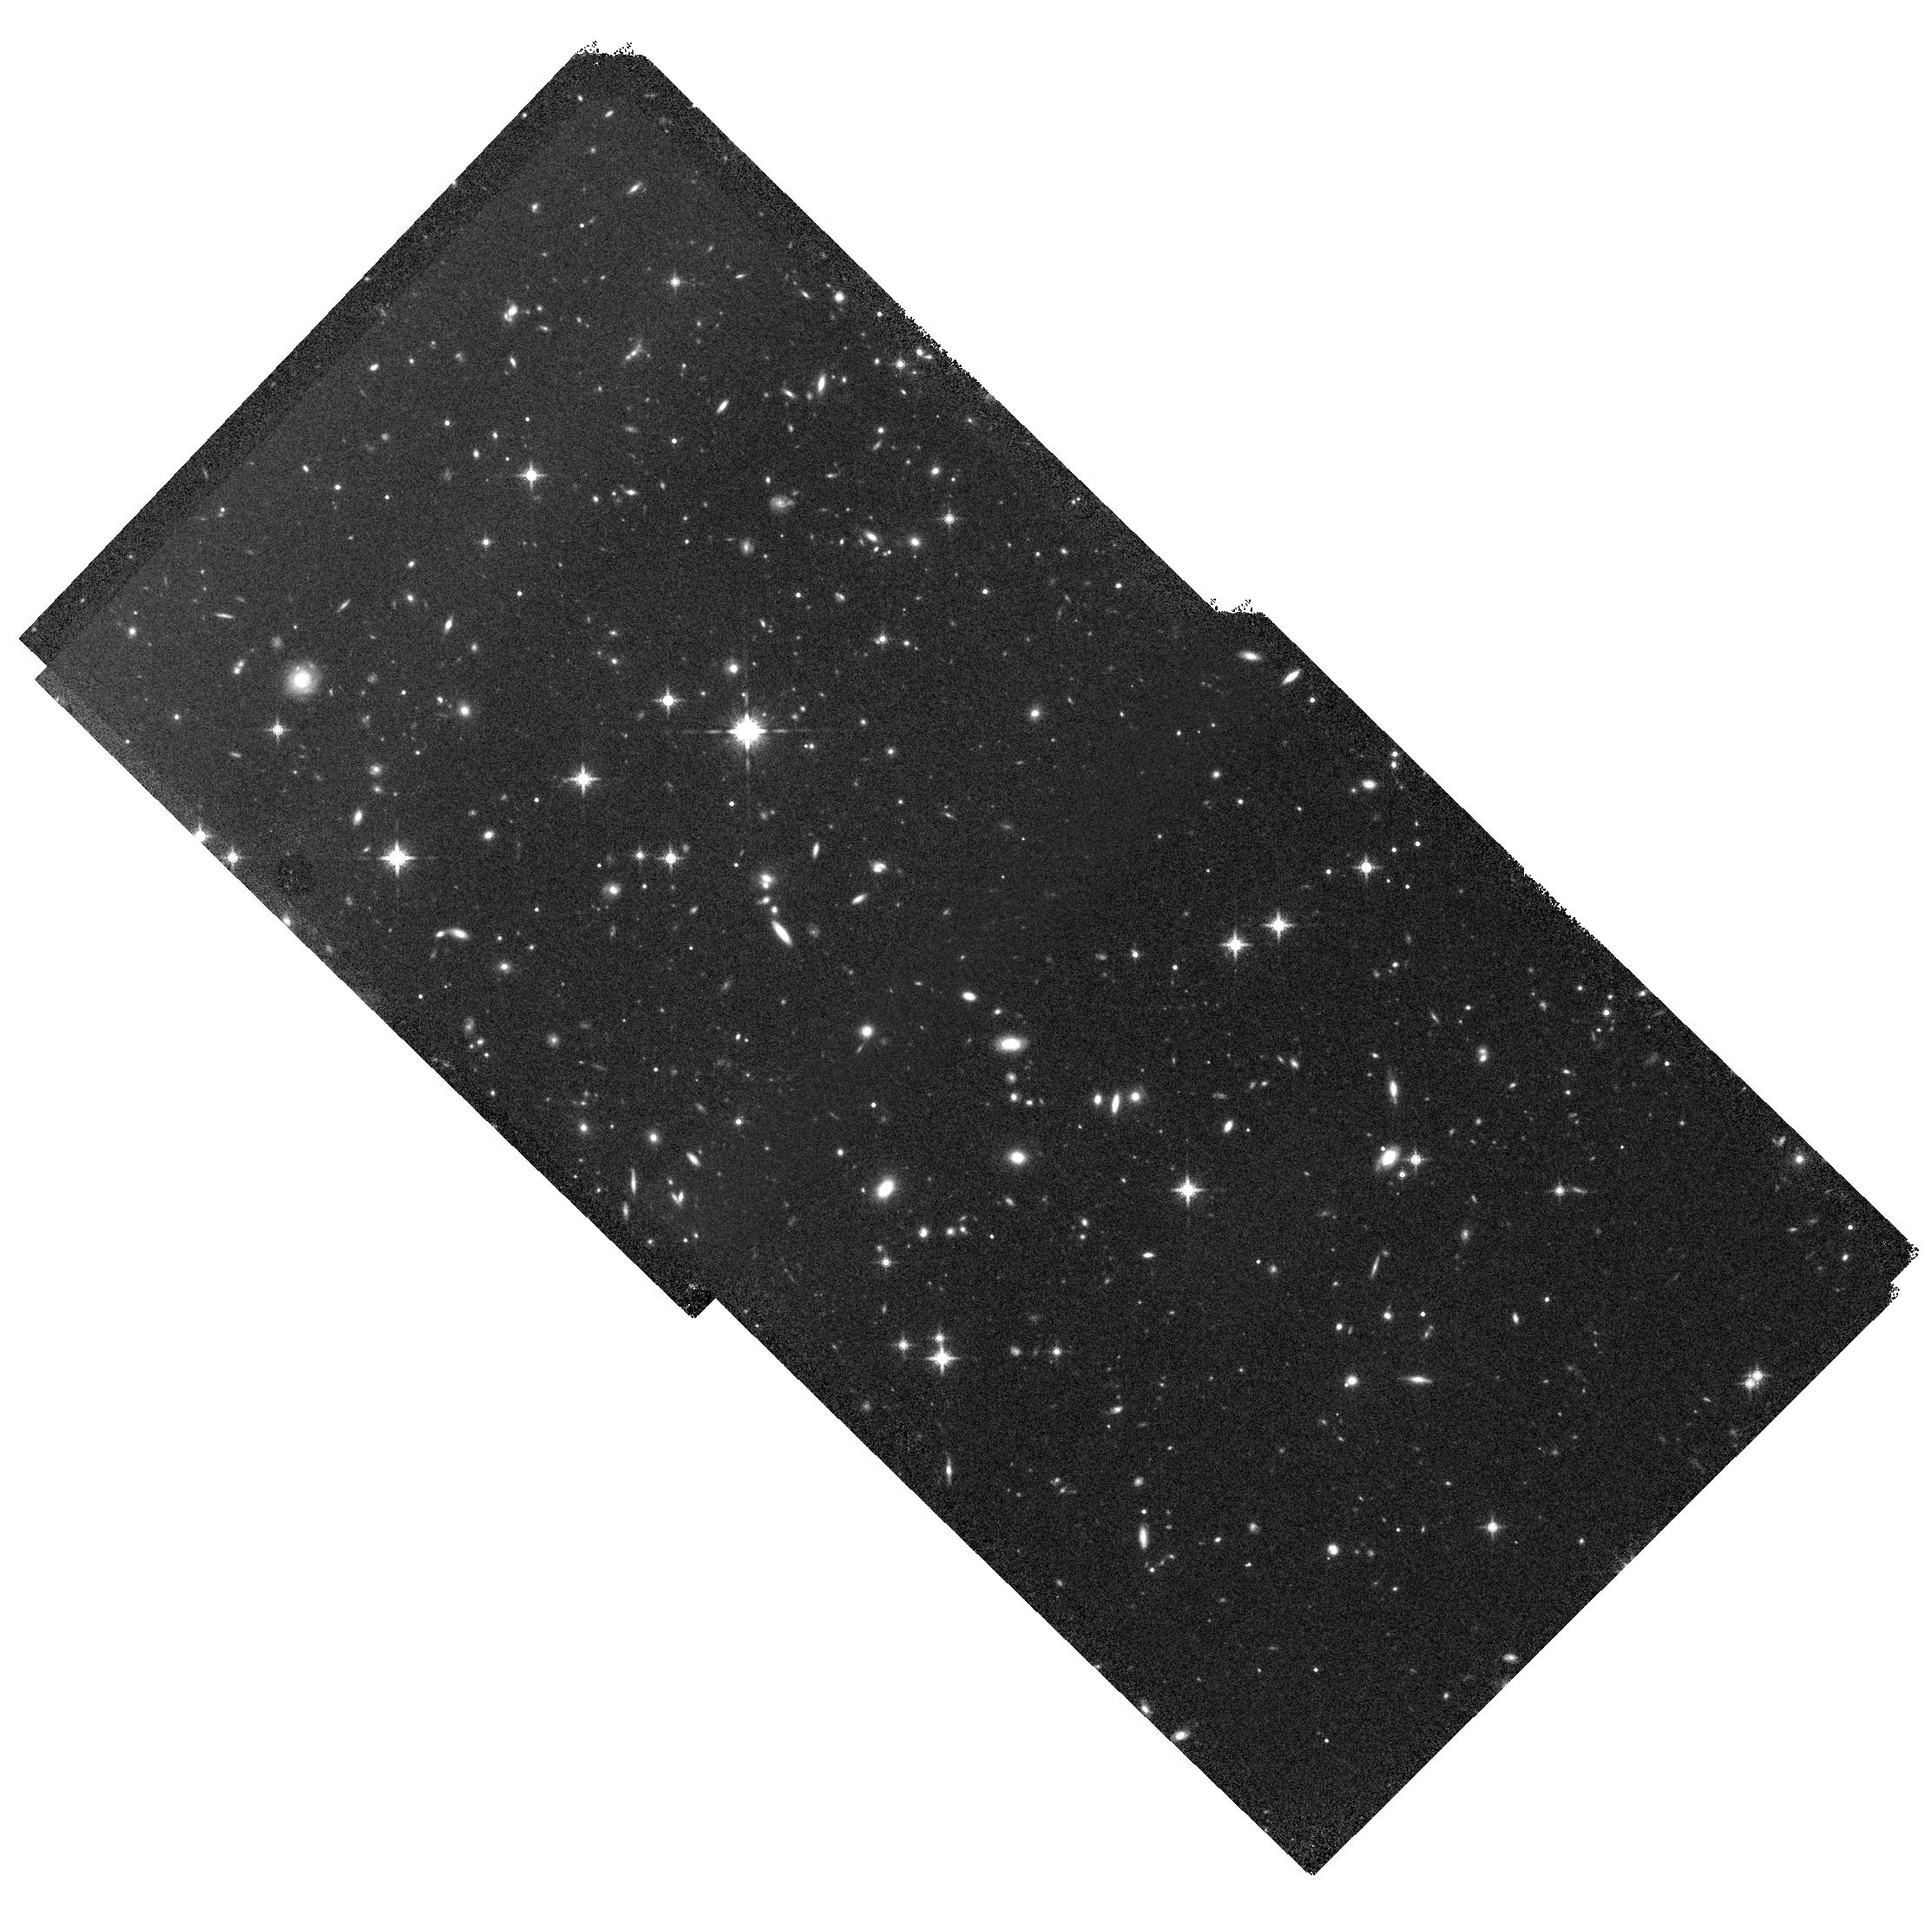
Target: SPT-CL-J2106-5844
Instrument: WFC3/IR
Filter: F160W
Exposure: 34 min
Observation ID: hst_15883_03_wfc3_ir_f160w_idzw03

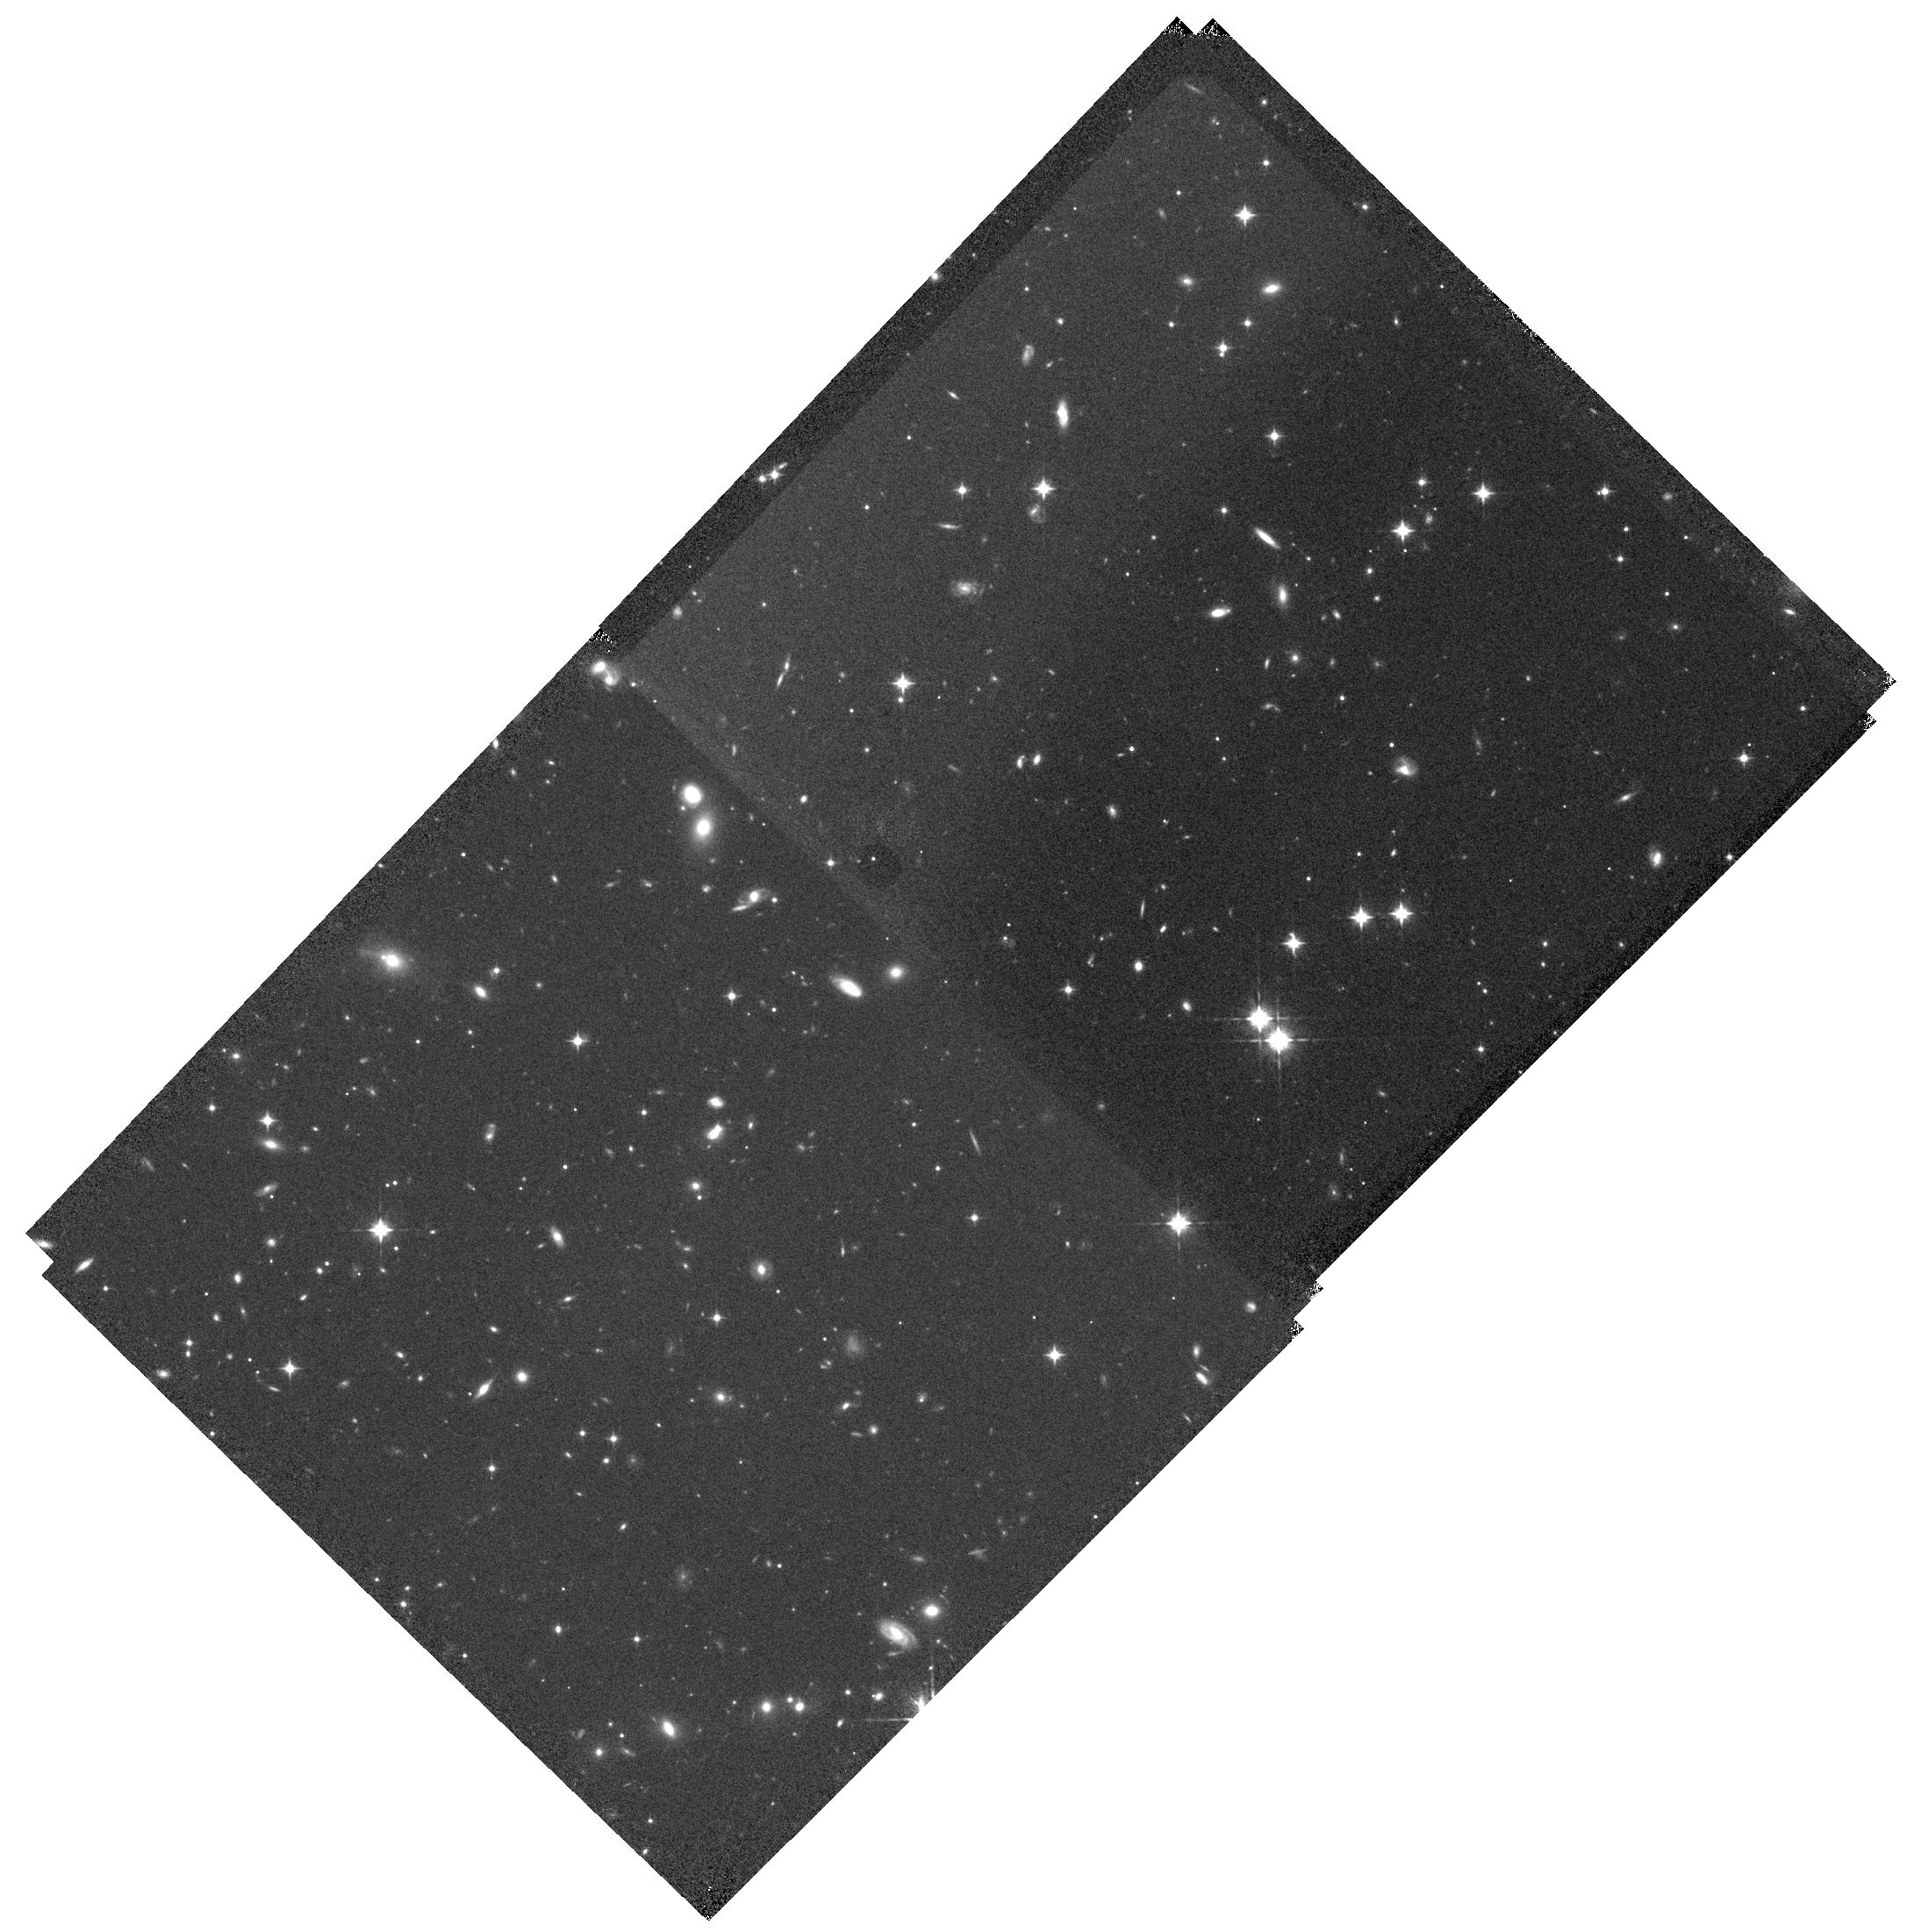
Target: SPT-CL-J2106-5844
Instrument: WFC3/IR
Filter: F105W
Exposure: 32 min
Observation ID: hst_15883_02_wfc3_ir_f105w_idzw02

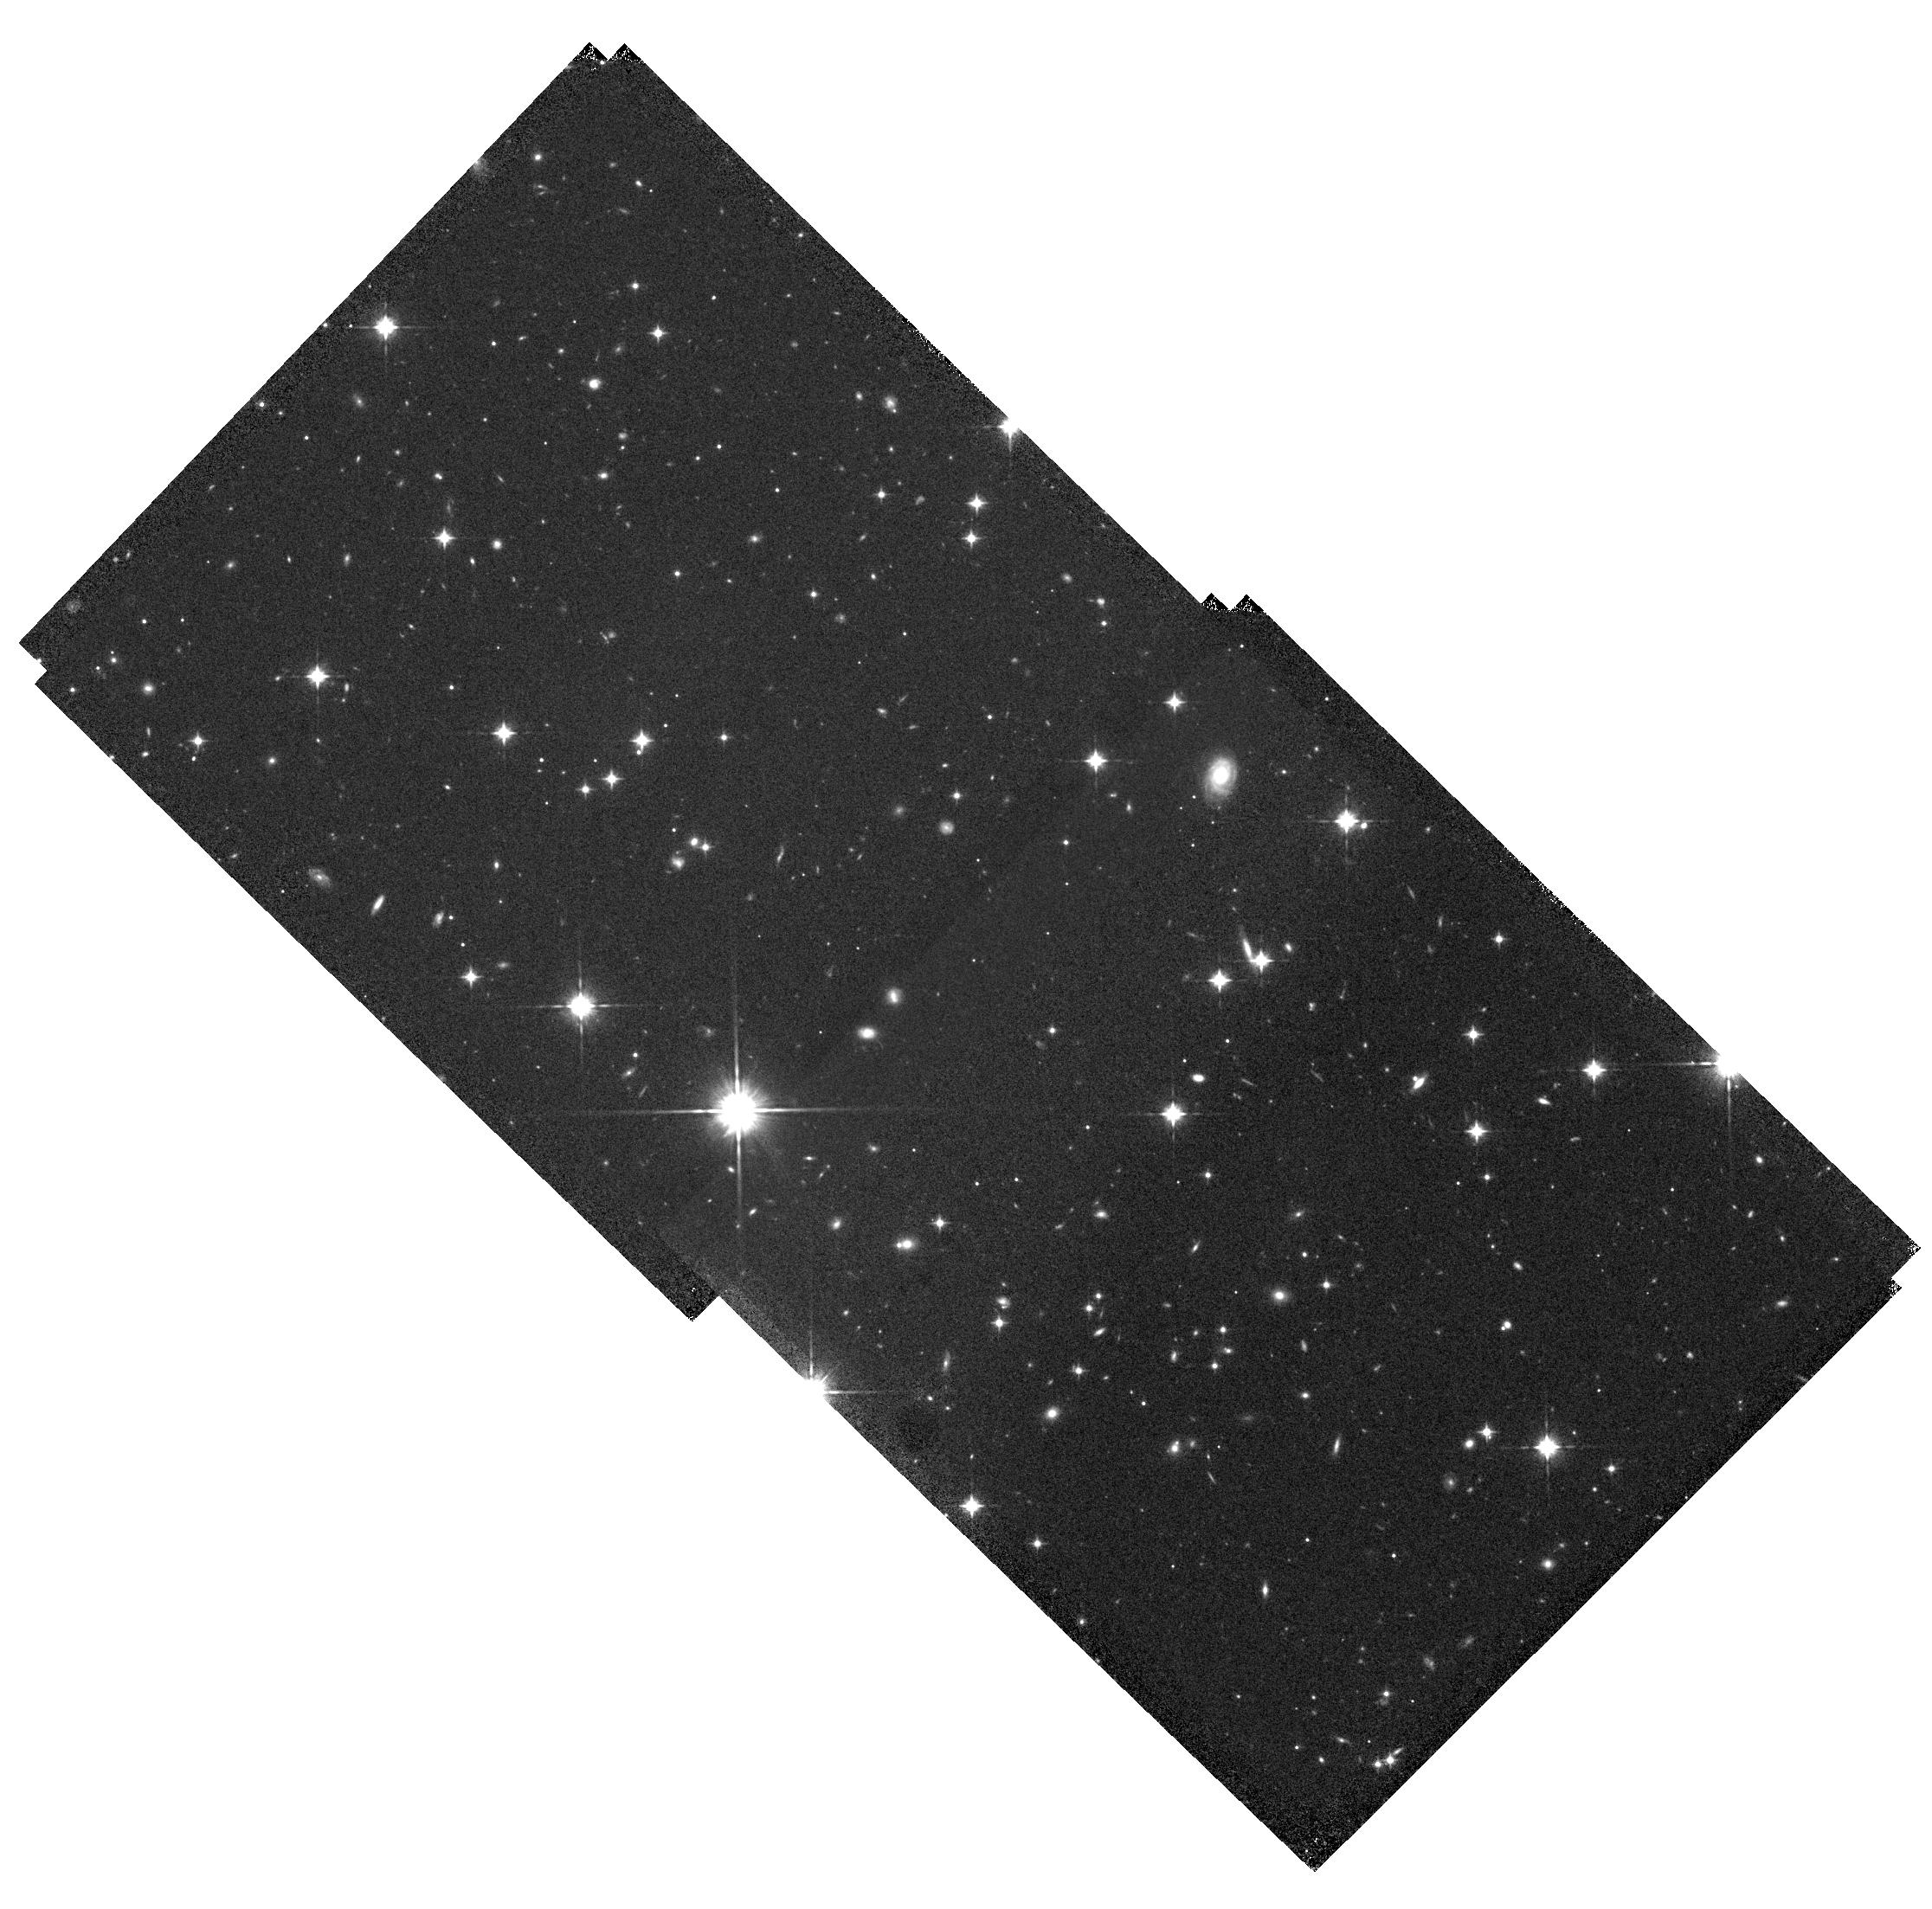
Target: SPT-CL-J2106-5844
Instrument: WFC3/IR
Filter: F105W
Exposure: 32 min
Observation ID: hst_15883_04_wfc3_ir_f105w_idzw04

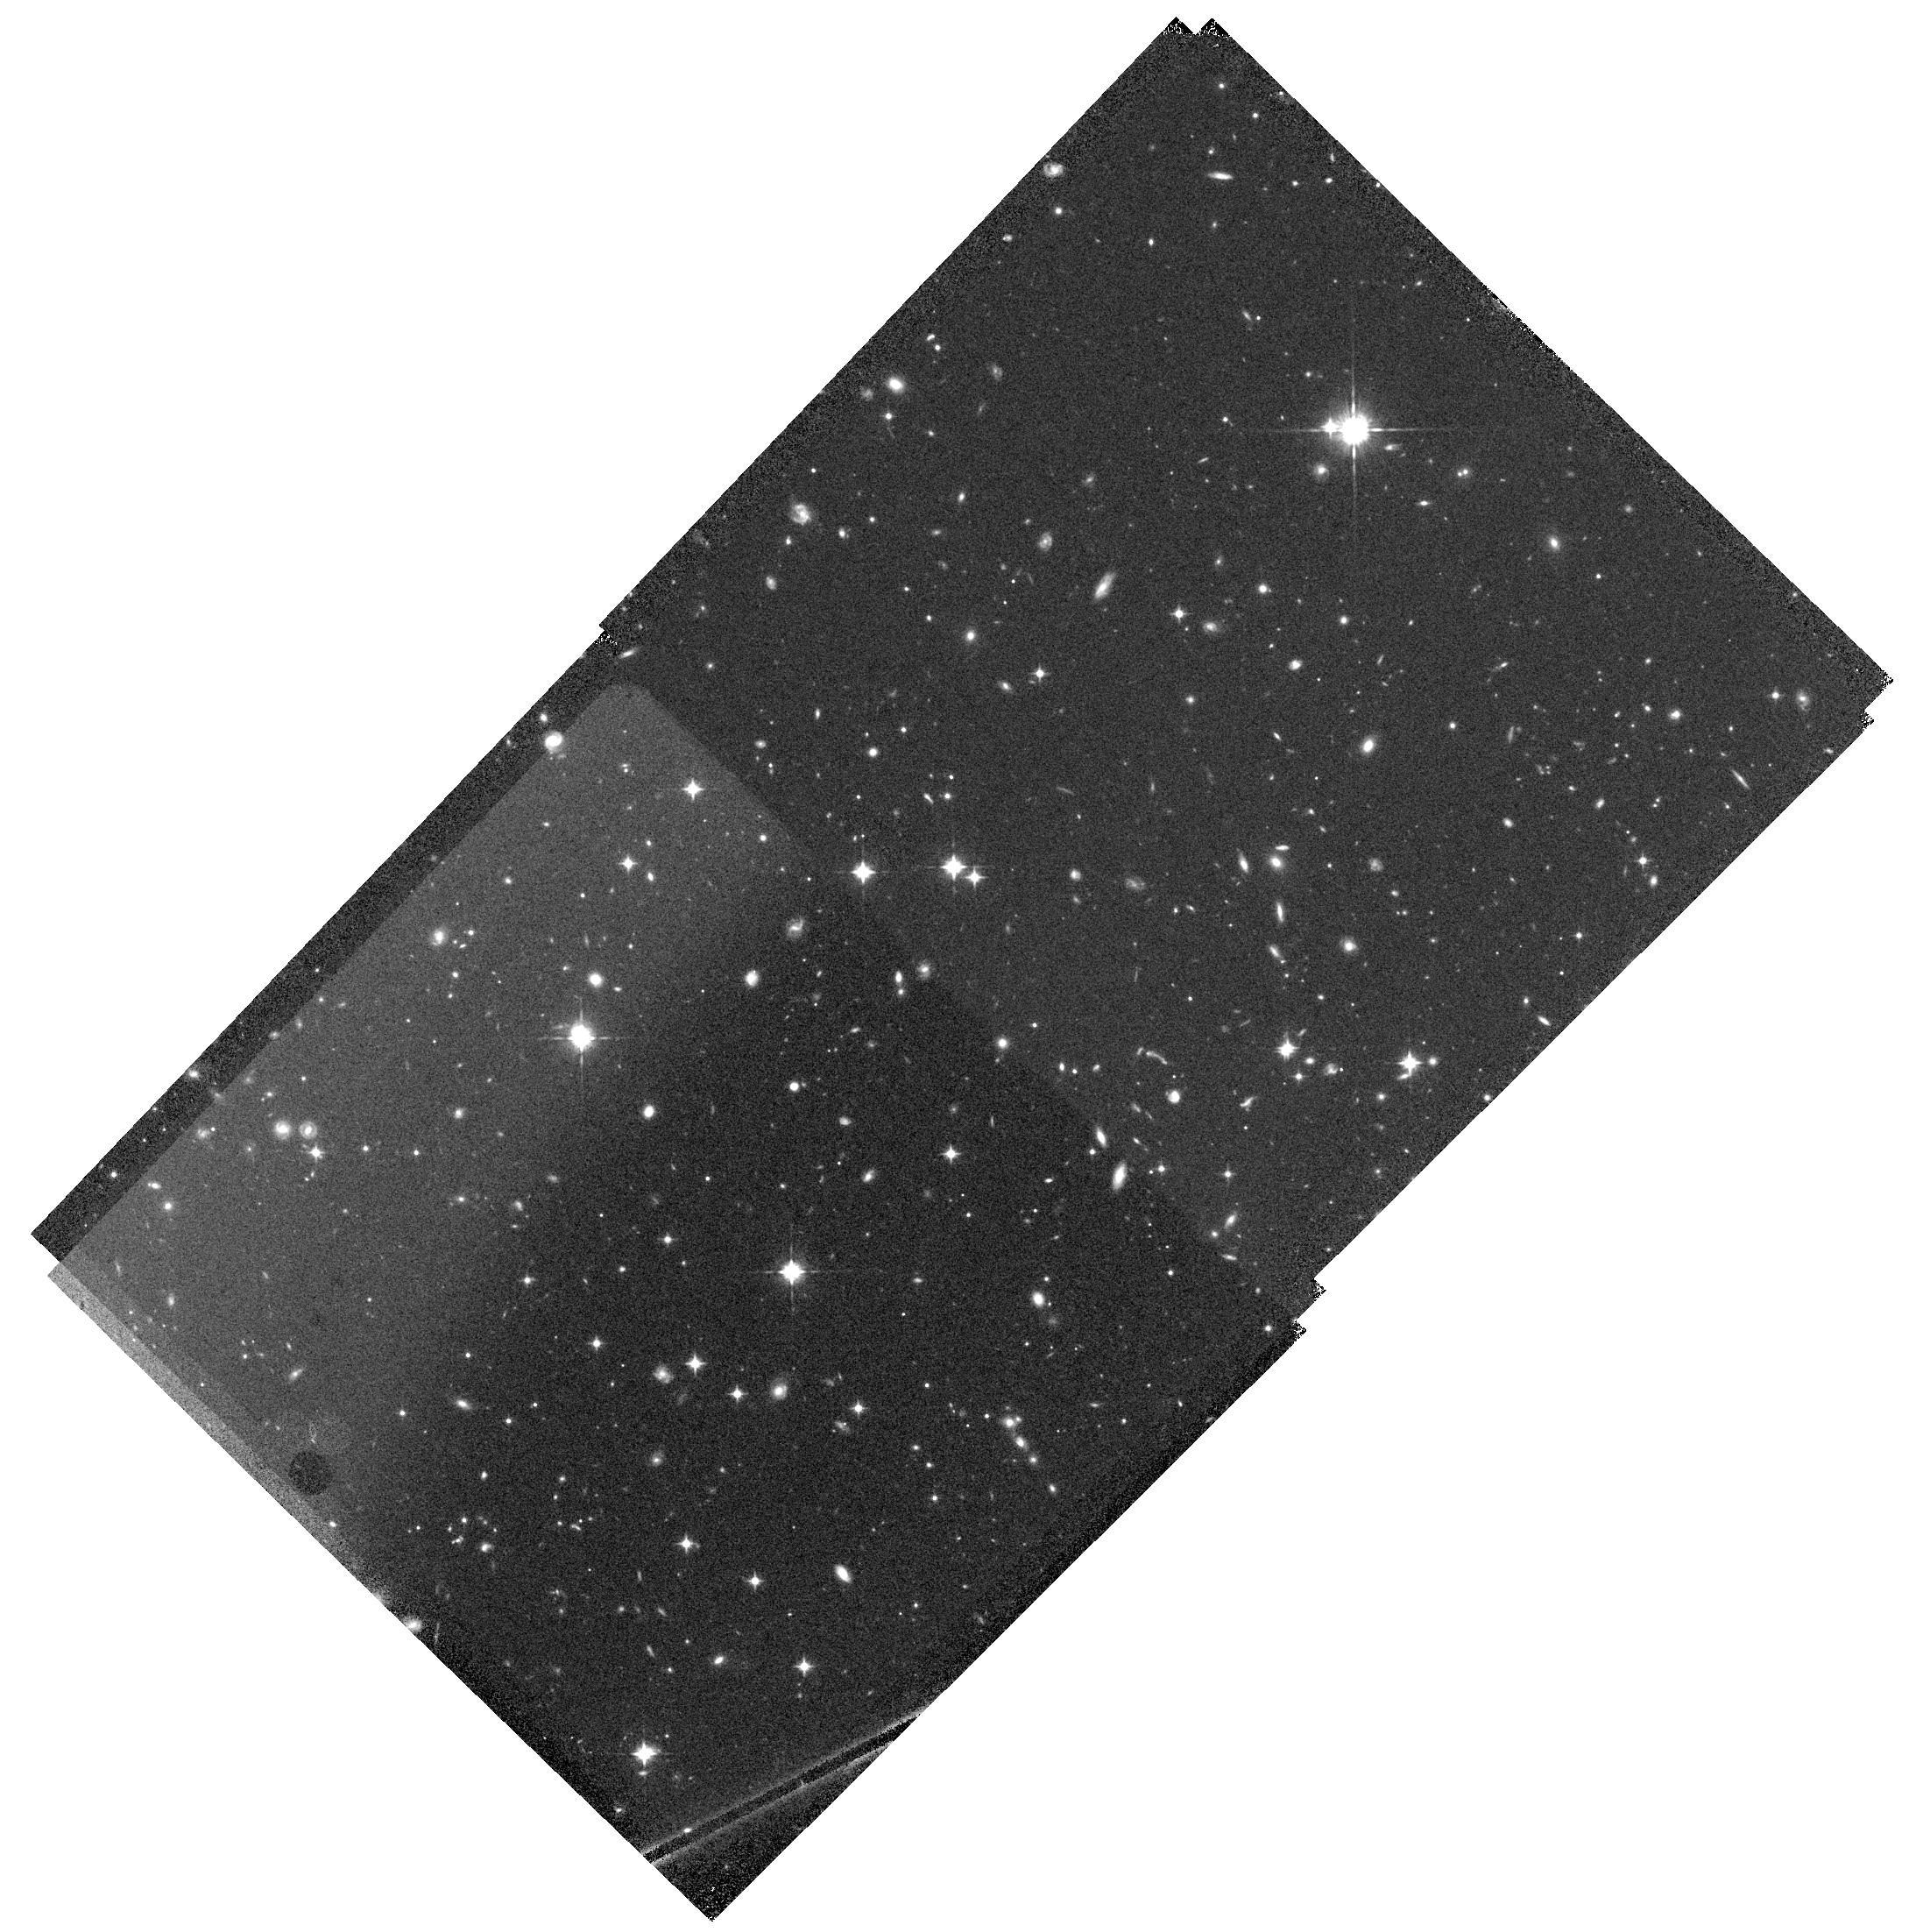
Target: SPT-CL-J2106-5844
Instrument: WFC3/IR
Filter: F105W
Exposure: 32 min
Observation ID: hst_15883_01_wfc3_ir_f105w_idzw01

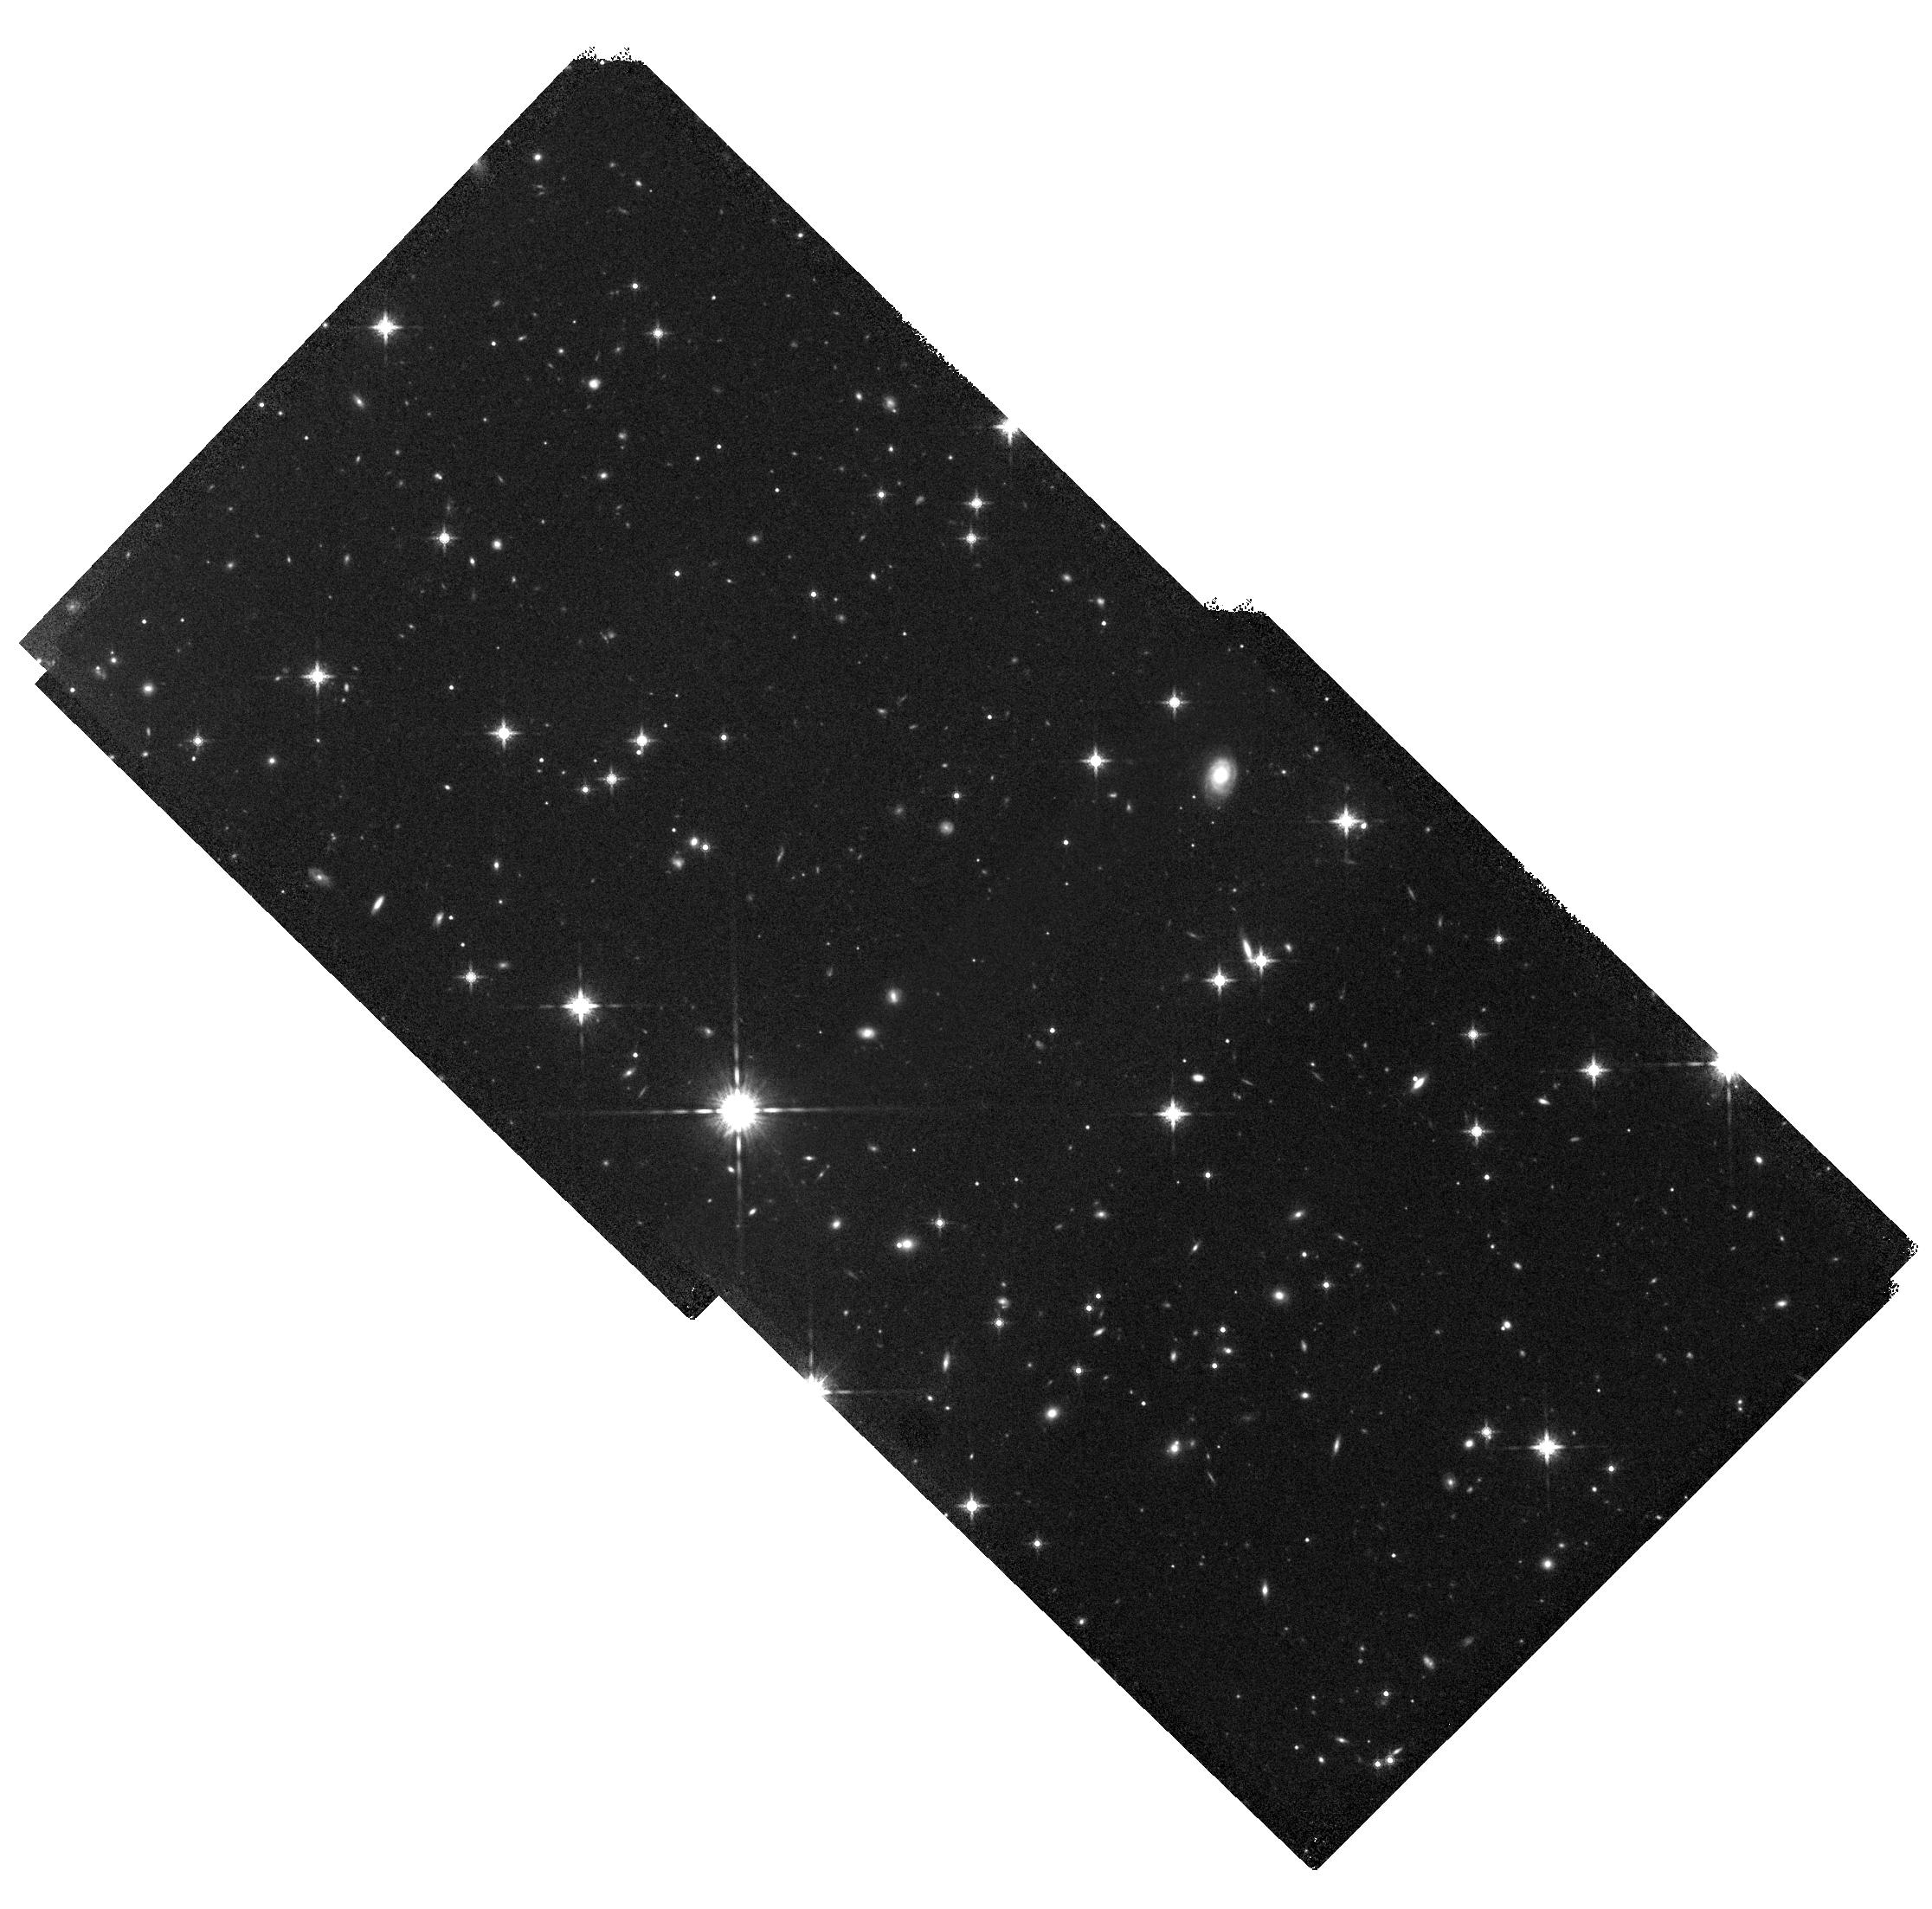
Target: SPT-CL-J2106-5844
Instrument: WFC3/IR
Filter: F160W
Exposure: 34 min
Observation ID: hst_15883_04_wfc3_ir_f160w_idzw04

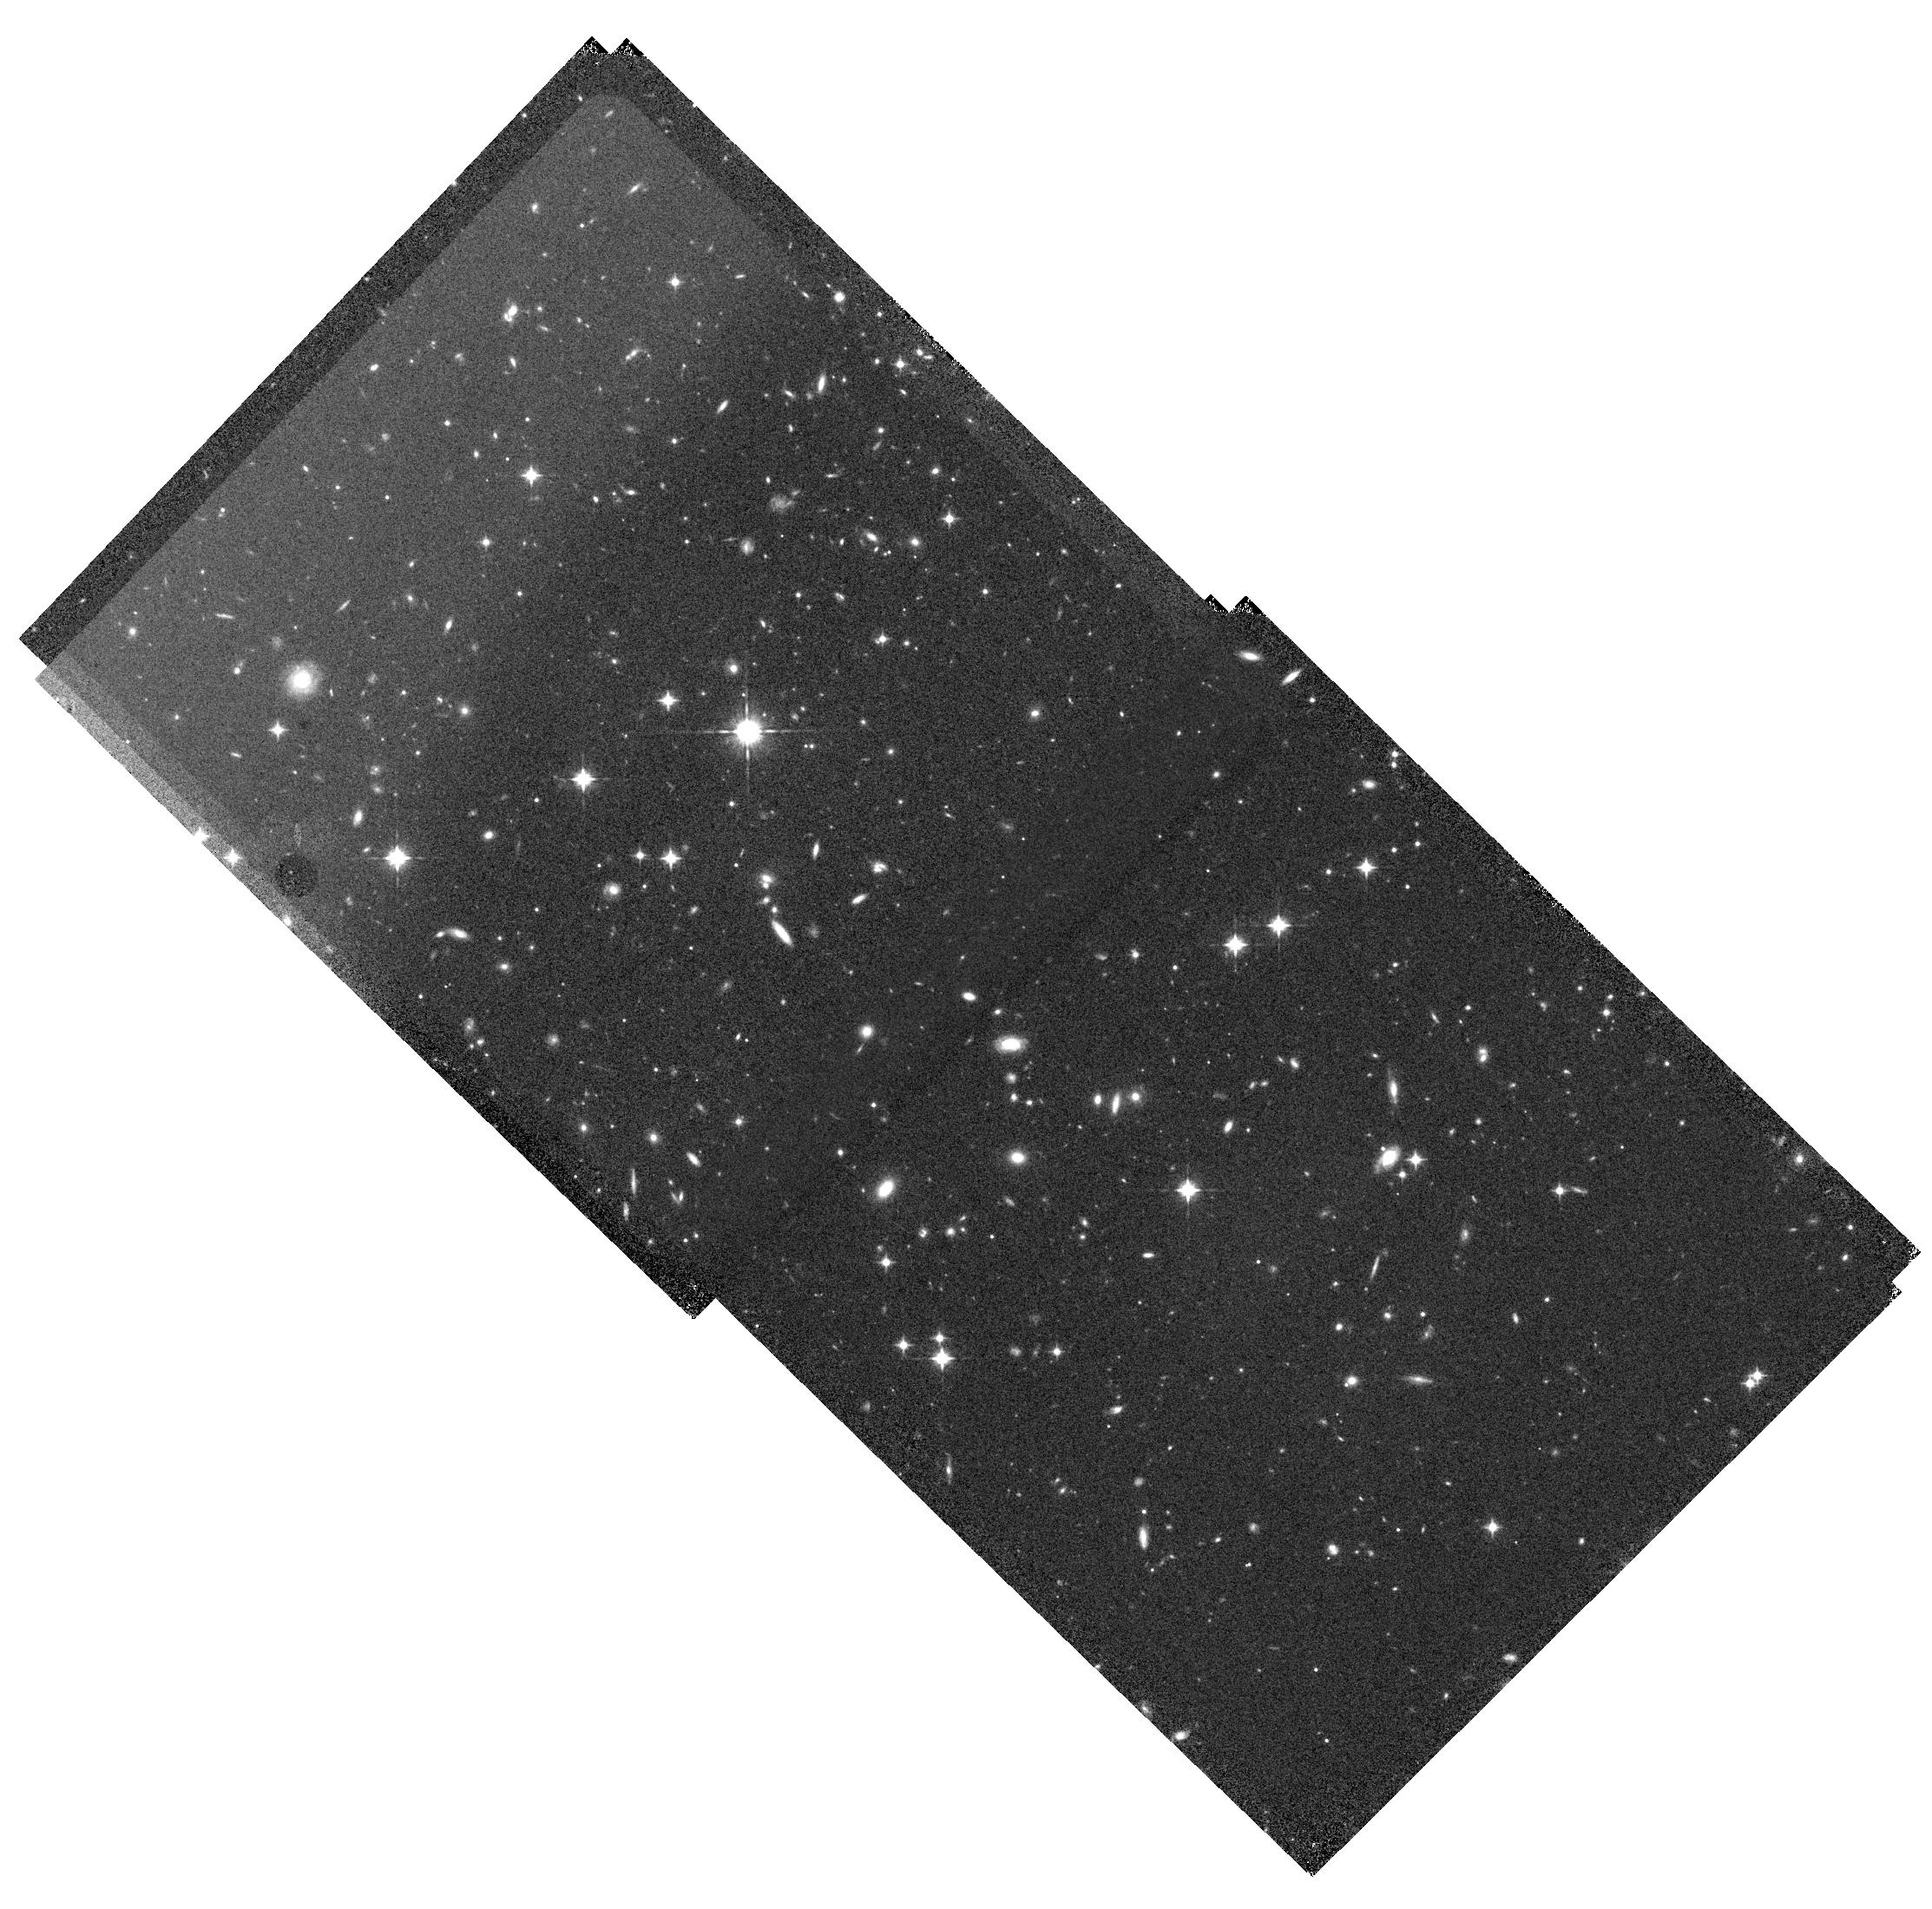
Target: SPT-CL-J2106-5844
Instrument: WFC3/IR
Filter: F105W
Exposure: 32 min
Observation ID: hst_15883_03_wfc3_ir_f105w_idzw03

Robust and efficient HST weak lensing mass measurements for high-z clusters: A pilot study targeting the most-massive SZ cluster known at z>1 (PI: Schrabback, Tim)

Deep Sunyaev-Zel'dovich (SZ) surveys are discovering massive galaxy clusters out to redshifts z>1. These powerful samples probe the cosmological growth of structure at an epoch well before dark energy started to dominate the cosmic expansion. In order to derive competitive cosmological constraints from these clusters we first need to tightly constrain their absolute mass scale, requiring deep weak lensing (WL) follow-up observations for a large number of targets. This is within the reach of an HST Large Program (LP) if the observations are carefully designed. We have identified a suitable observing strategy that is both efficient and yields well-controlled systematics. To prepare for a future LP proposal we propose a pilot investigation that allows us to demonstrate this new strategy and study one of the most extreme objects in the distant Universe: According to its SZ signature SPT-CLJ2106-5844 (z=1.132) constitutes the single most massive SZ-discovered cluster at z>1 known to date. An existing 2x2 ACS F606W mosaic provides WL shape measurements out to the virial radius, but needs to be complemented with a matching WFC3/IR mosaic in F105W and F160W to robustly select the distant background galaxies carrying the WL signal. Continuous Viewing Zone (CVZ) opportunities and a background-minimizing exposure sequence allow us to obtain the required 8-pointing, 2-filter WFC3/IR mosaic to the required depth in 4 CVZ orbits only. The new observations are expected to tighten the previous WL mass constraints of the cluster by a factor ~2.2. This also allows us to quantify how well the cluster mass agrees with the expected mass range for the most massive high-z clusters.